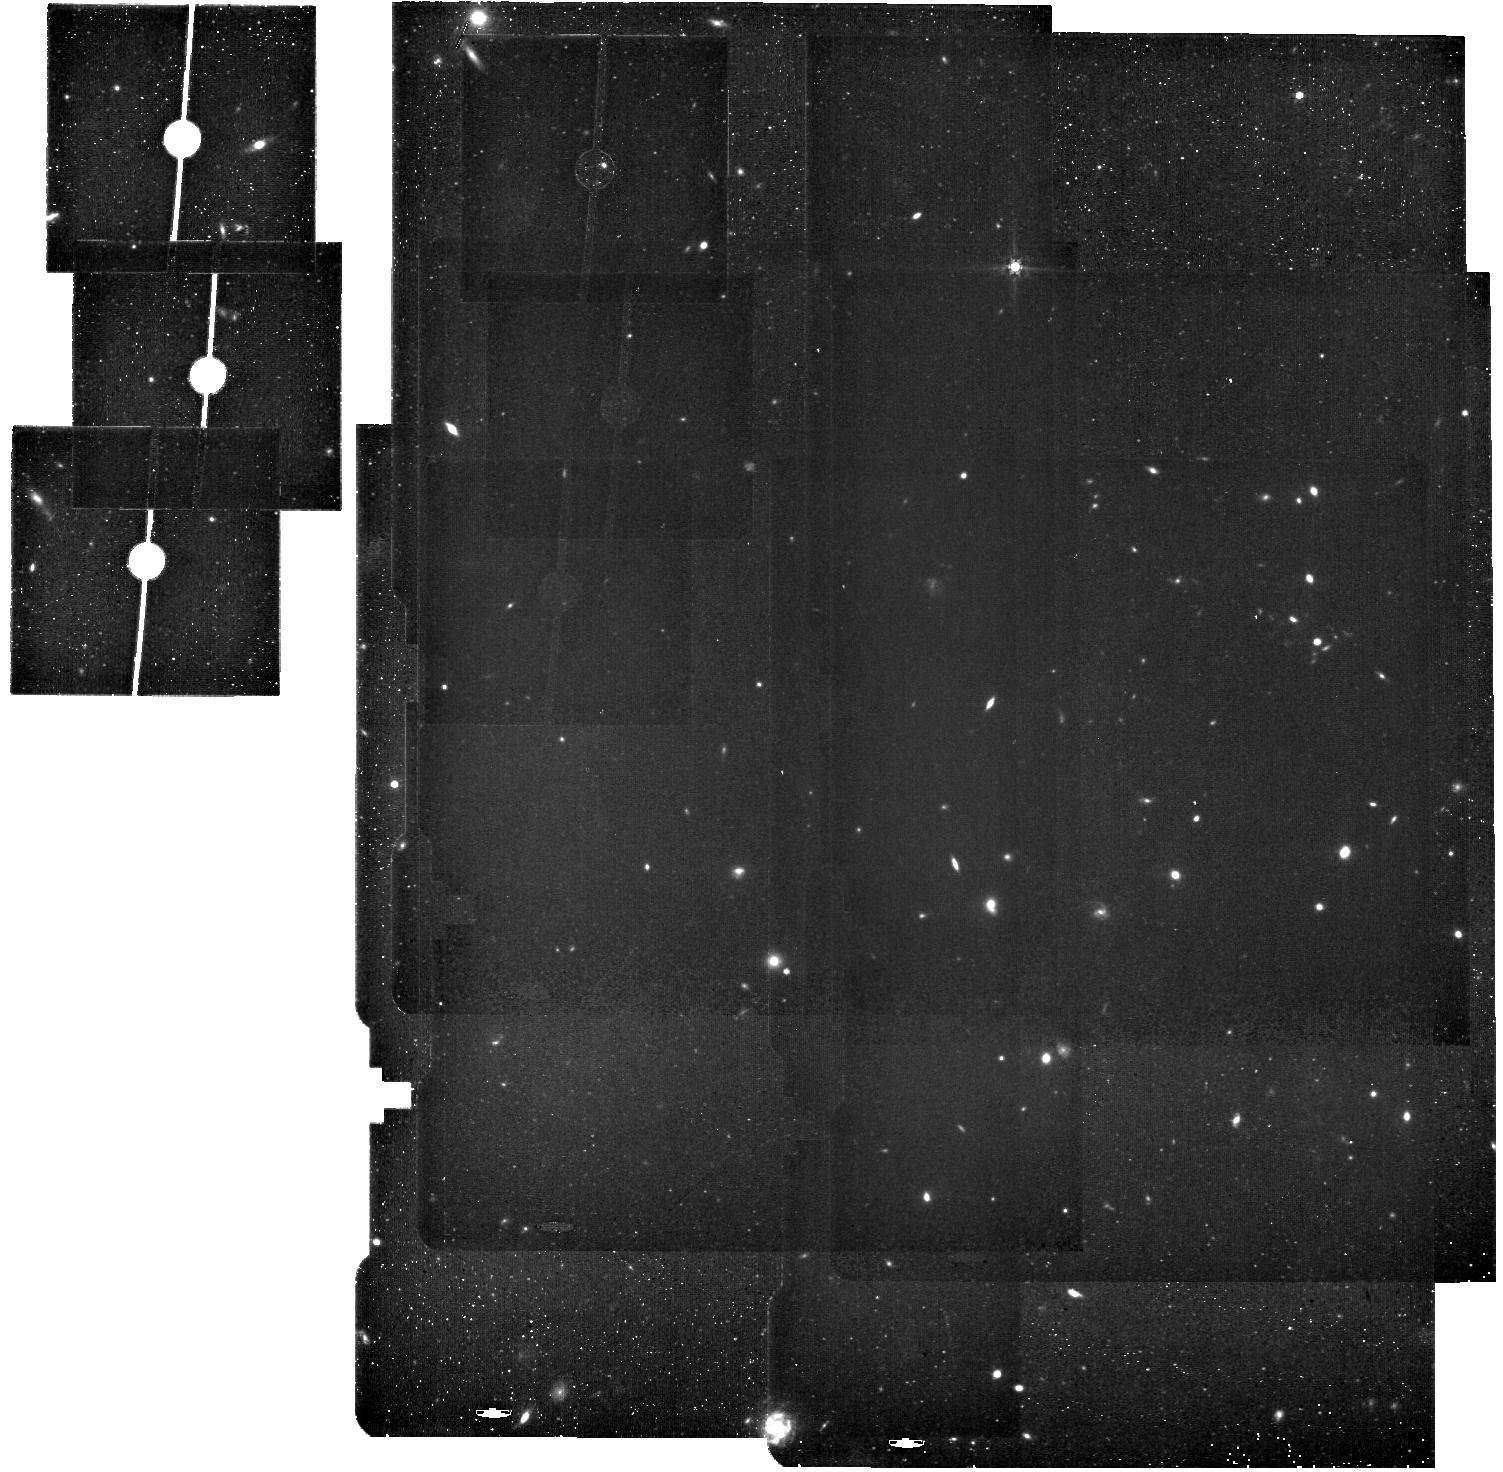
Target: JADES-Deep-Field. Instrument: MIRI. Filter: F560W. Exposure: 31 min. Observation ID: jw04540-o012_t001_miri_f560w

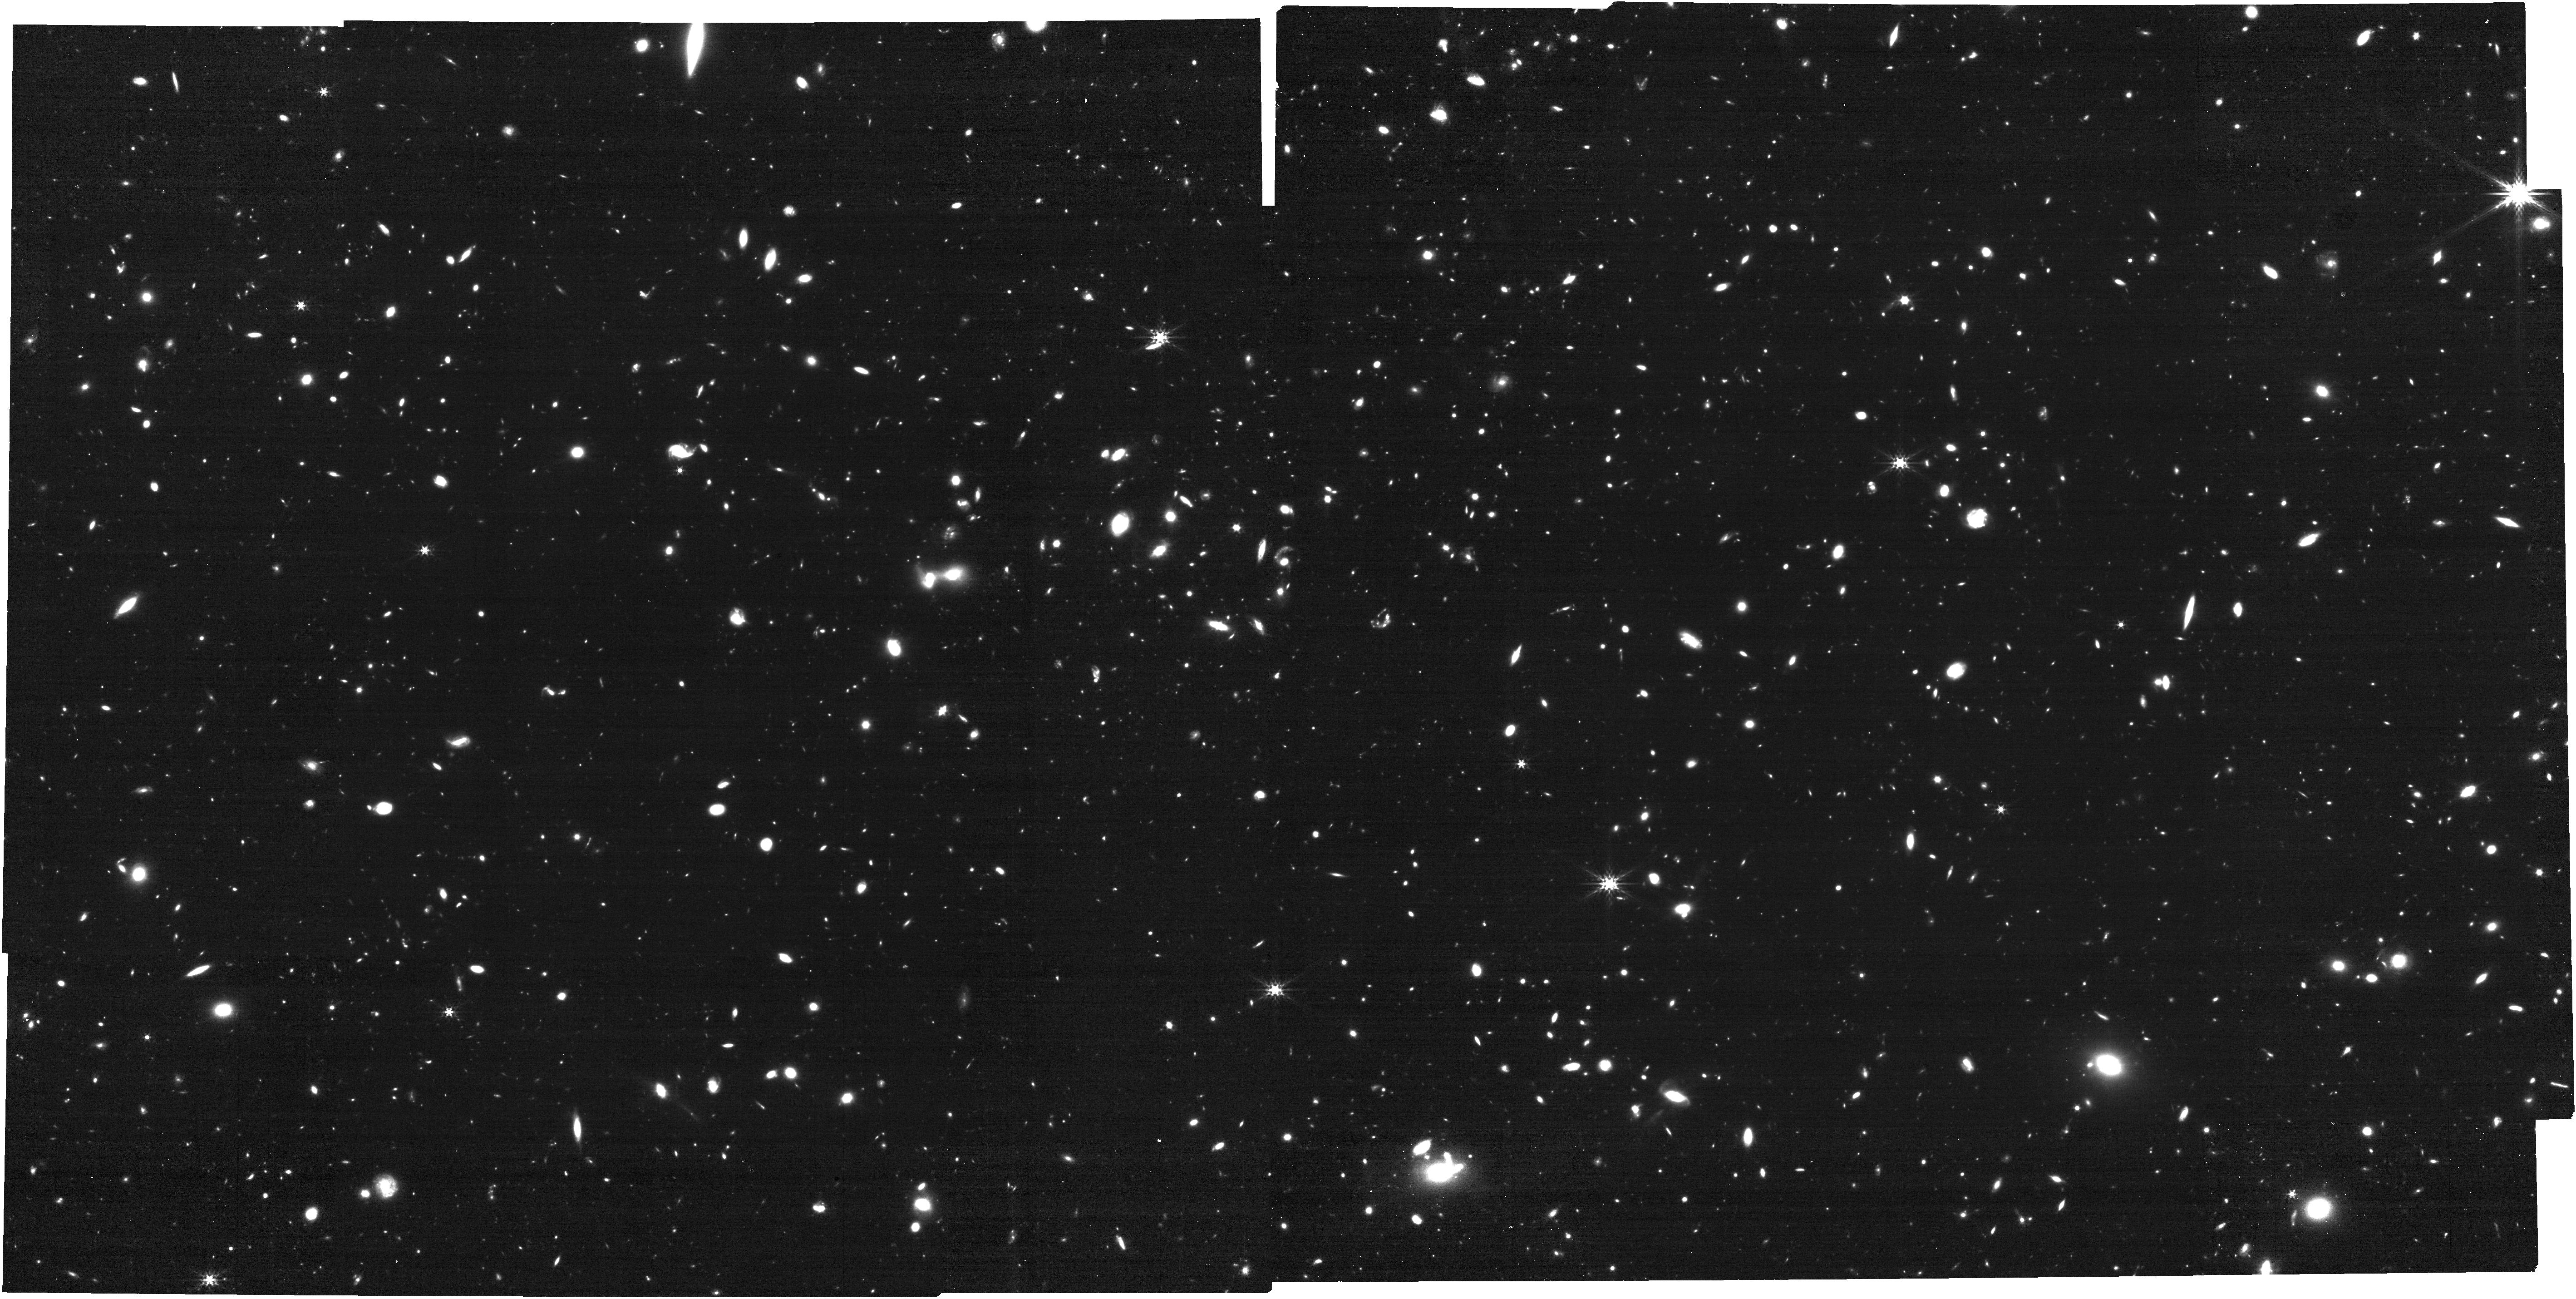
Target: JADES-Deep-Field. Instrument: NIRCAM. Filter: F356W. Exposure: 31 min. Observation ID: jw04540-o002_t001_nircam_clear-f356w

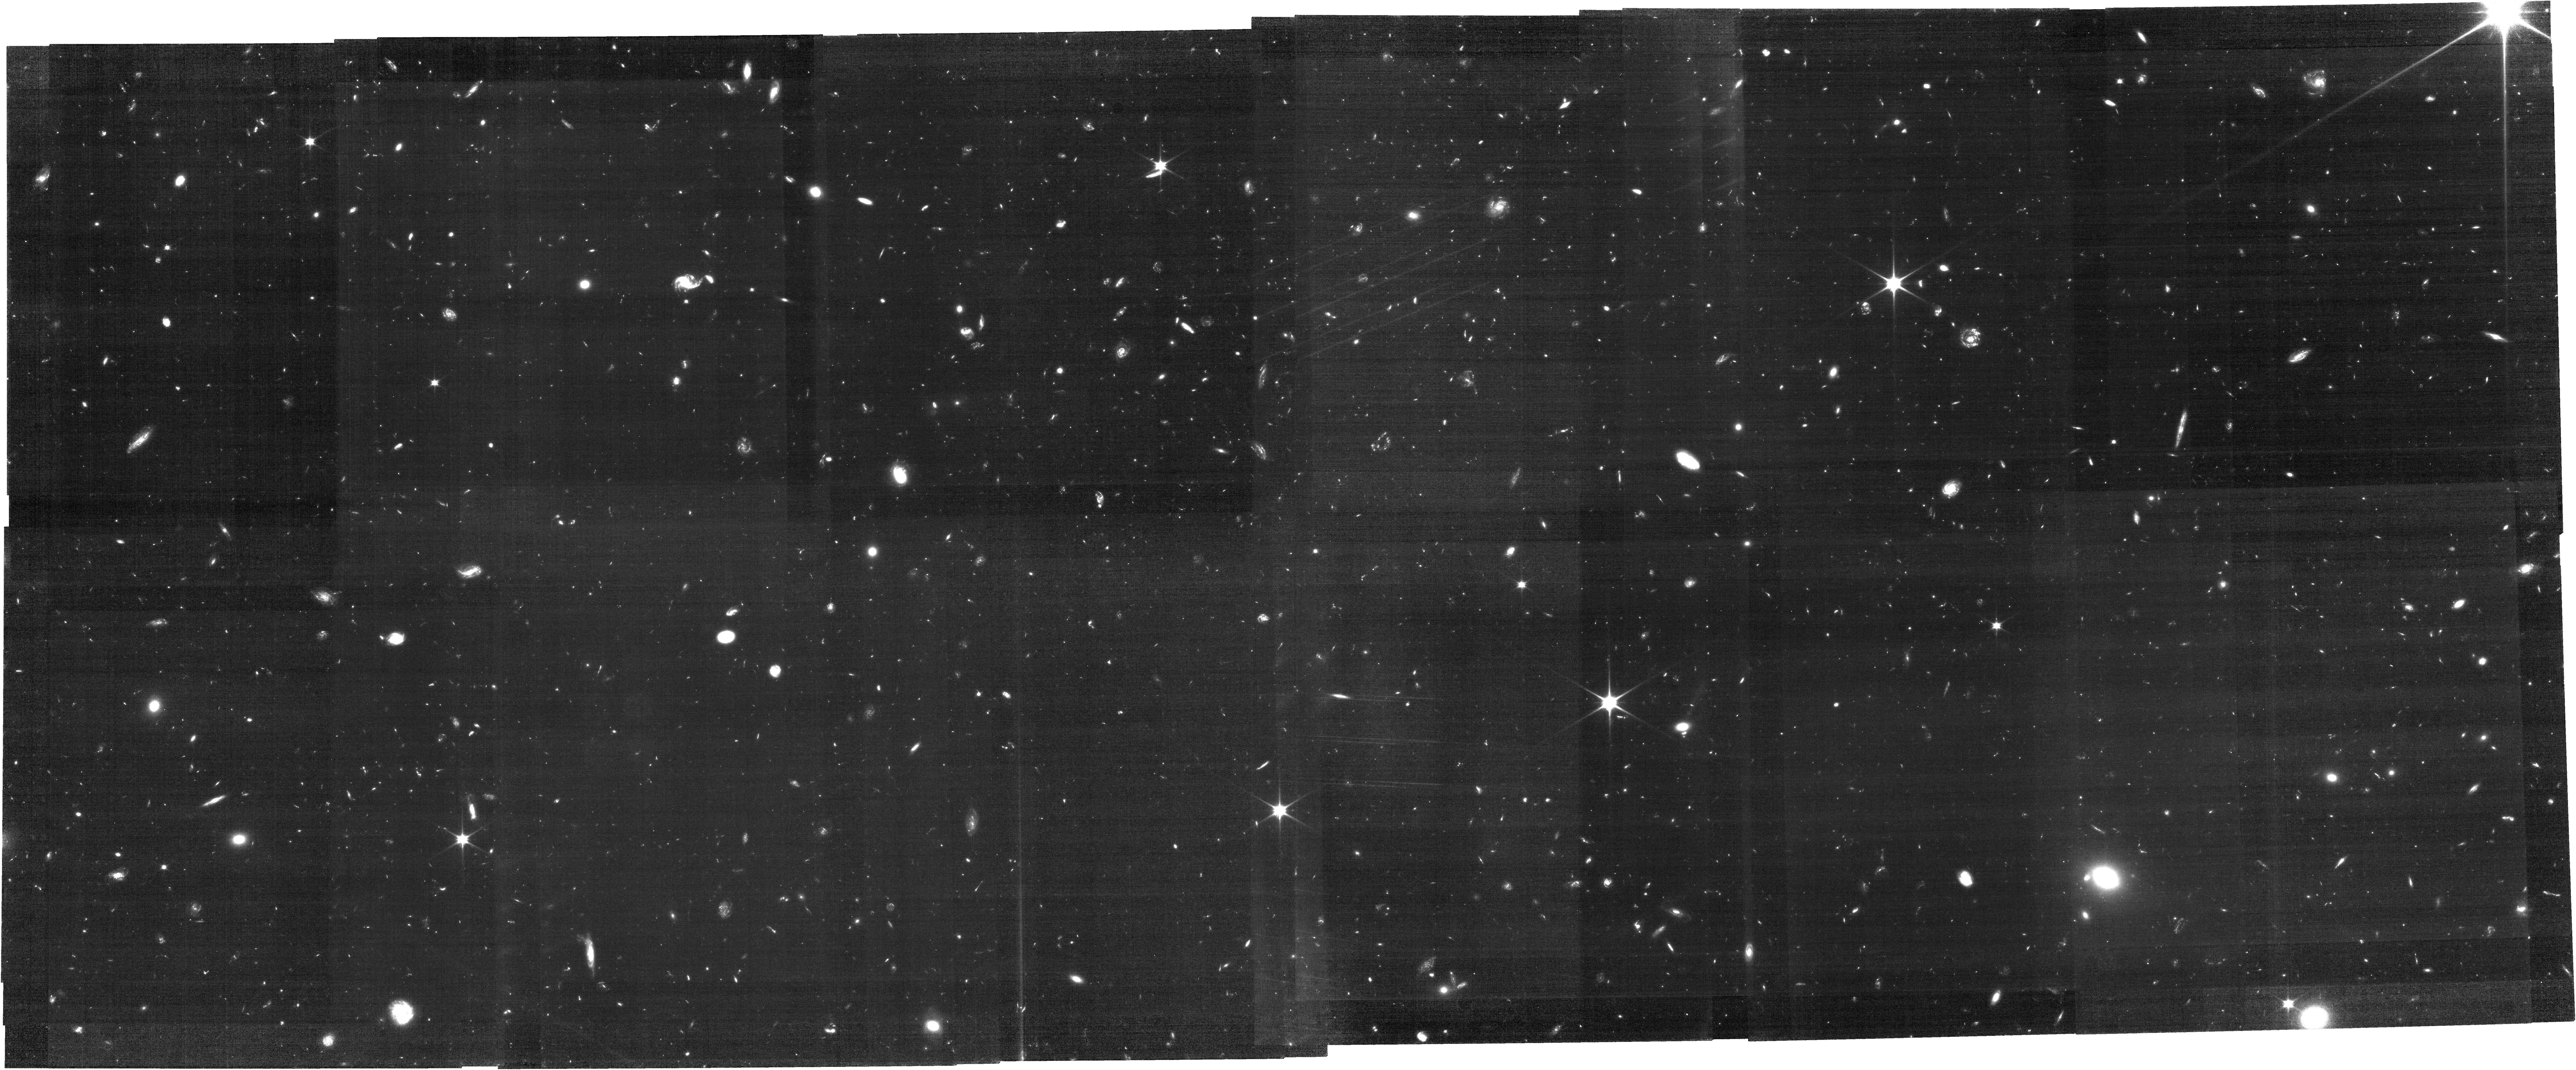
Target: JADES-Deep-Field. Instrument: NIRCAM. Filter: F070W. Exposure: 5.6 h. Observation ID: jw04540-o002_t001_nircam_clear-f070w

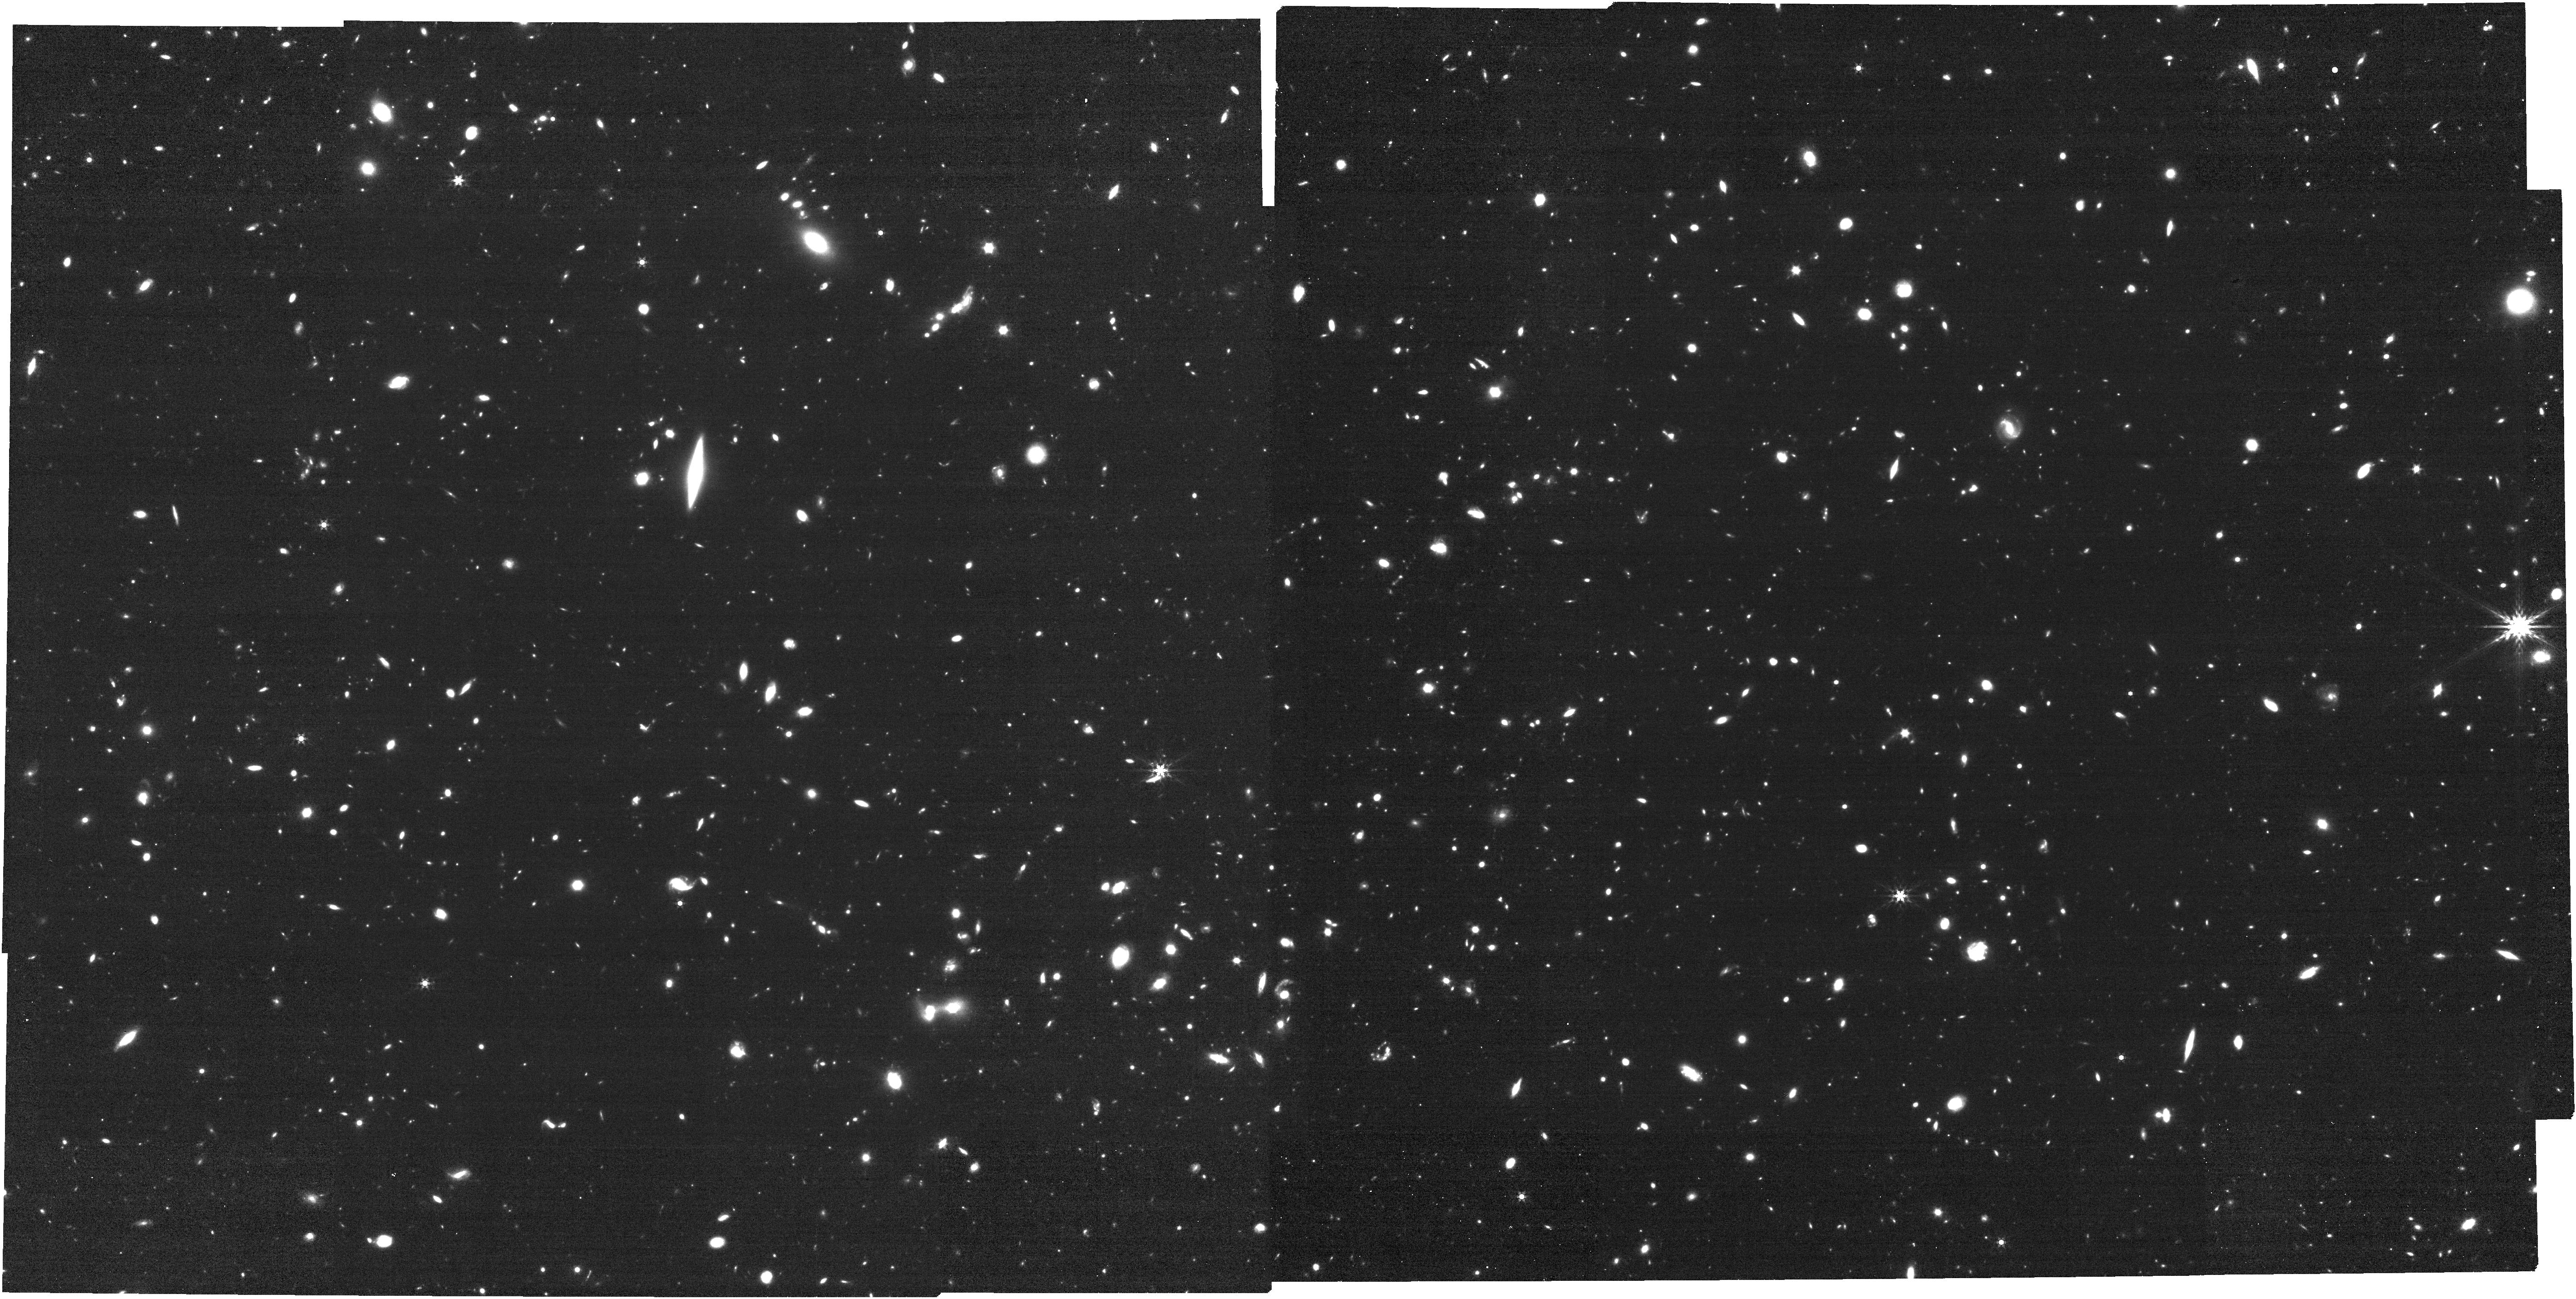
Target: JADES-Deep-Field. Instrument: NIRCAM. Filter: F444W. Exposure: 31 min. Observation ID: jw04540-o001_t001_nircam_clear-f444w

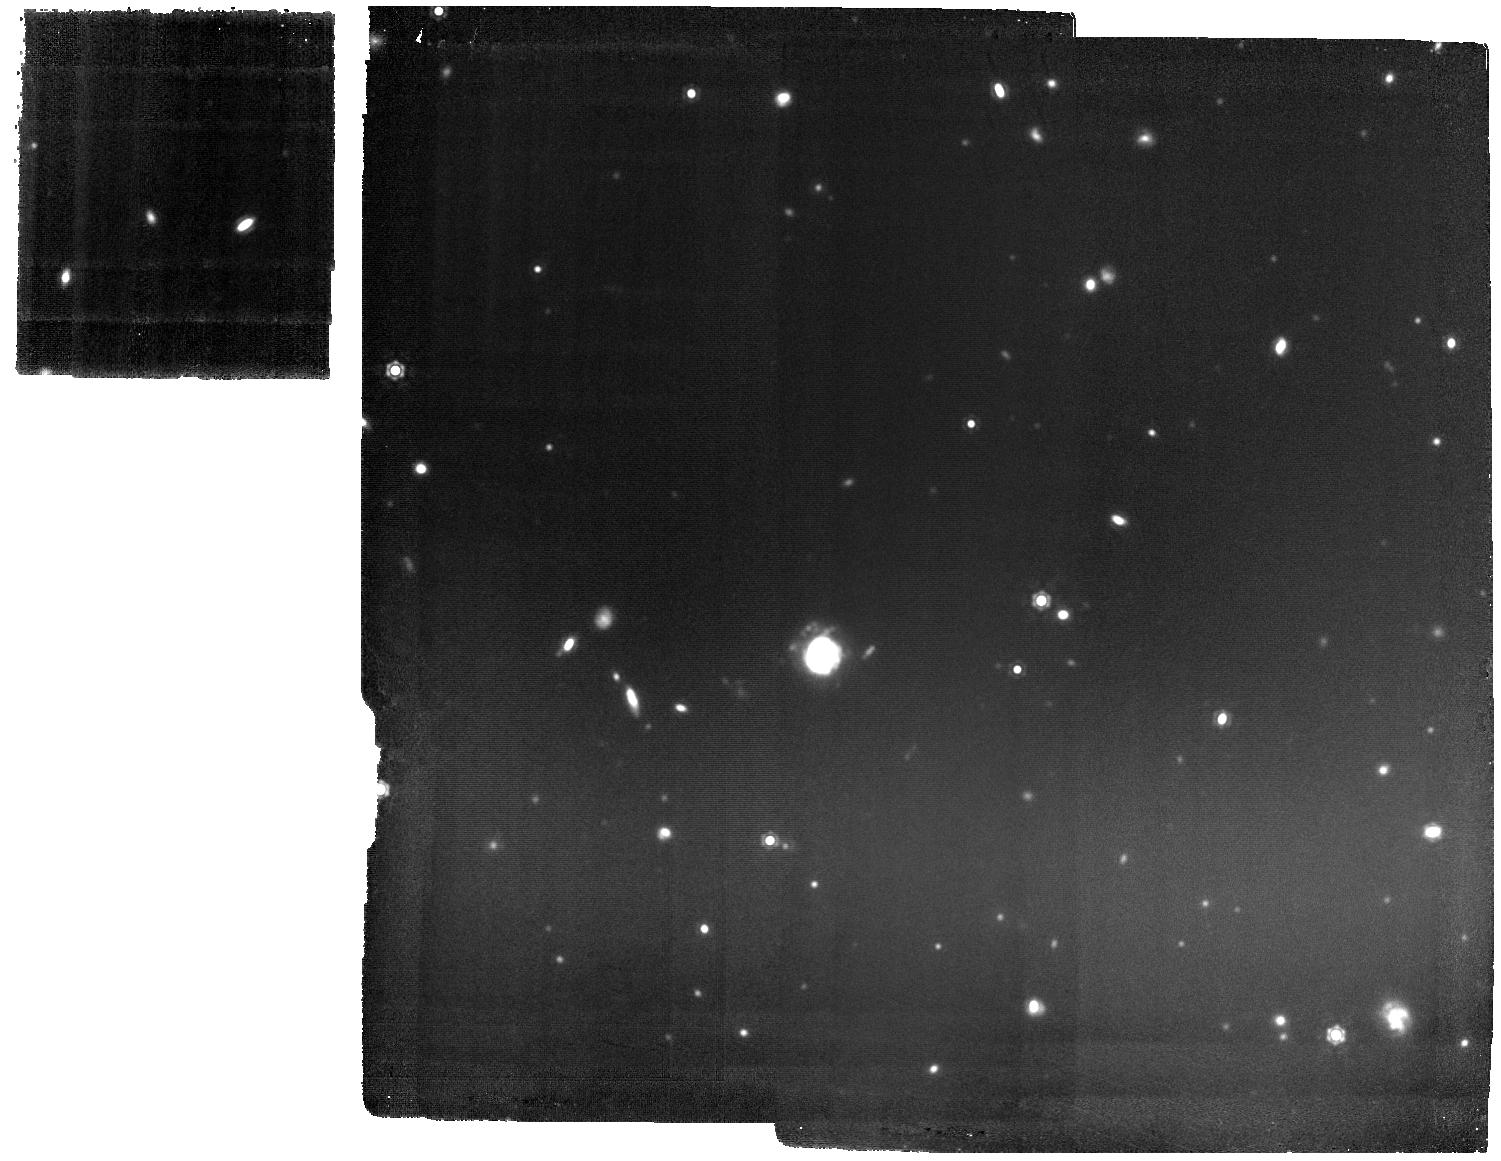
Target: JADES-Deep-Field. Instrument: MIRI. Filter: F1500W. Exposure: 4 h. Observation ID: jw04540-o001_t001_miri_f1500w

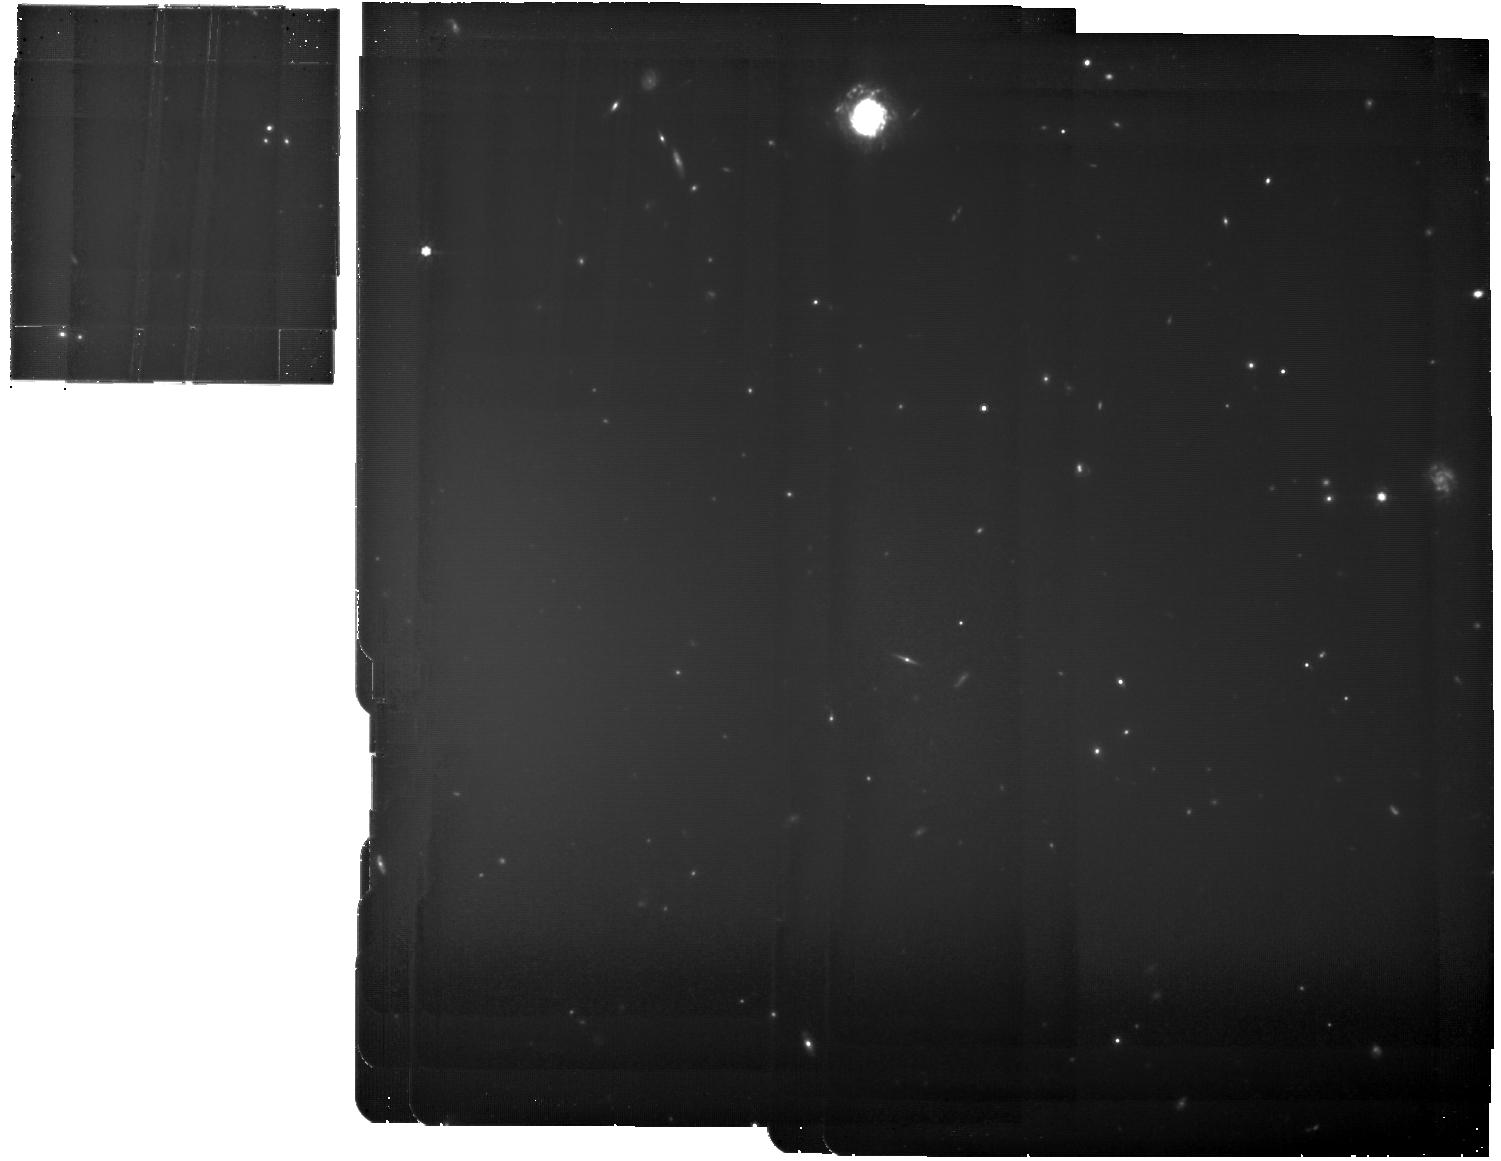
Target: JADES-Deep-Field. Instrument: MIRI. Filter: F770W. Exposure: 2.8 h. Observation ID: jw04540-o002_t001_miri_f770w

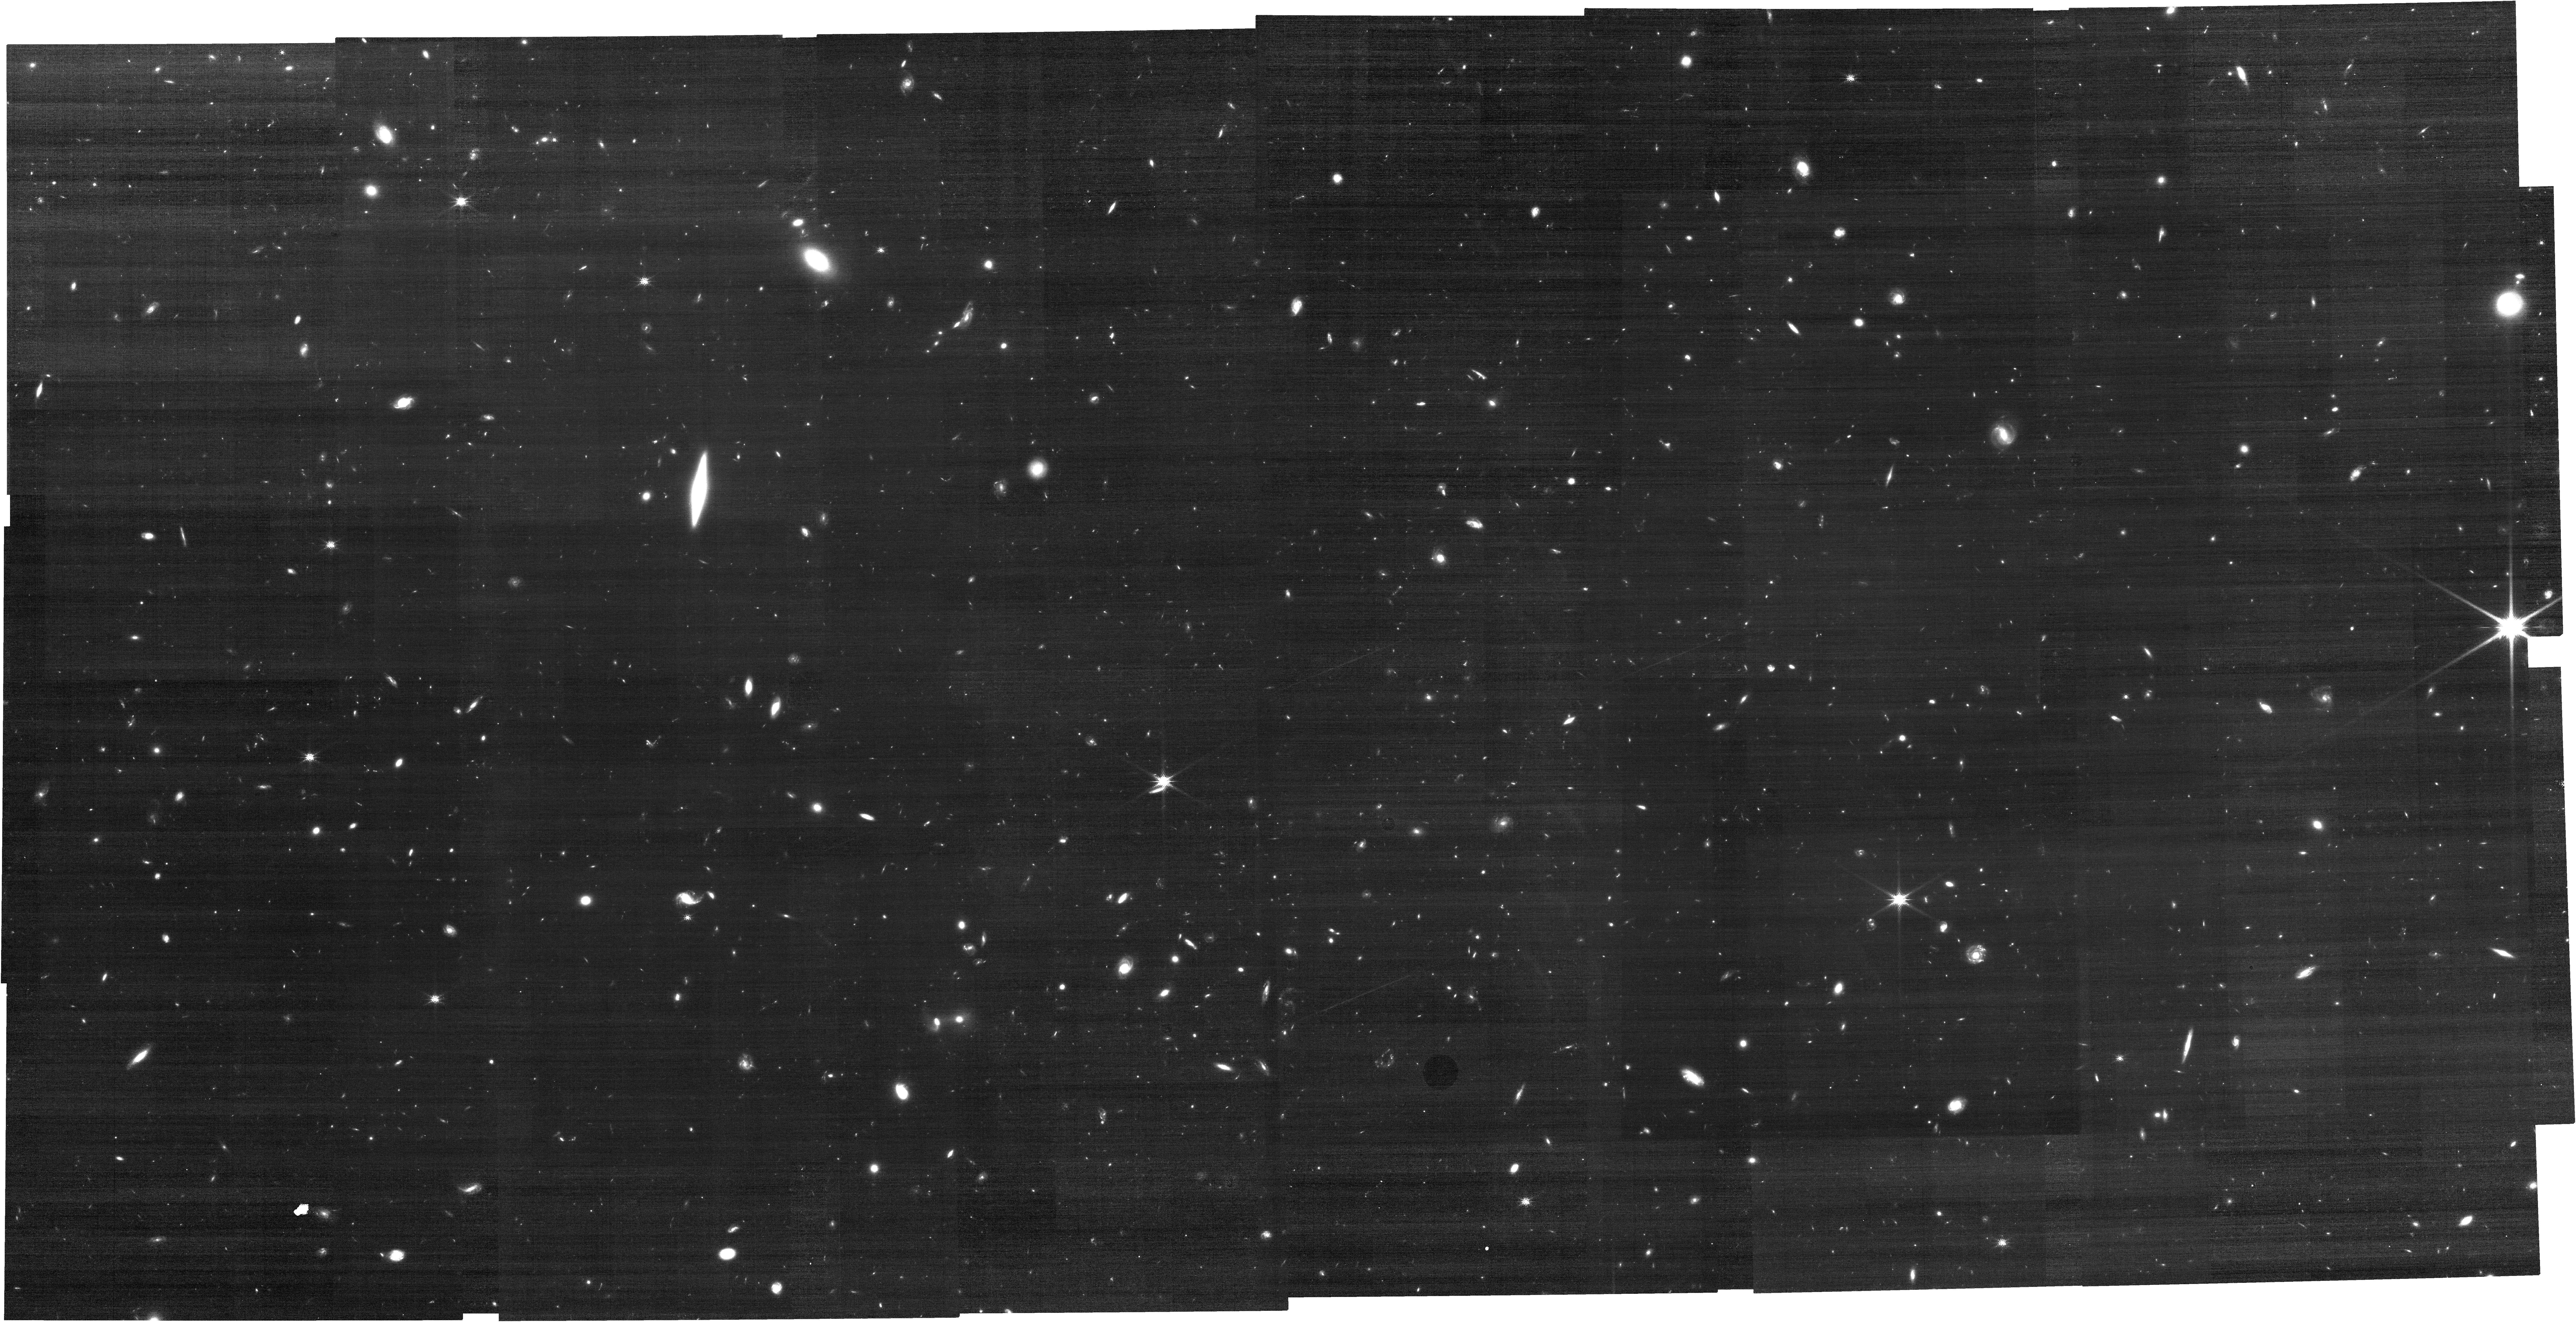
Target: JADES-Deep-Field. Instrument: NIRCAM. Filter: F150W. Exposure: 31 min. Observation ID: jw04540-o001_t001_nircam_clear-f150w

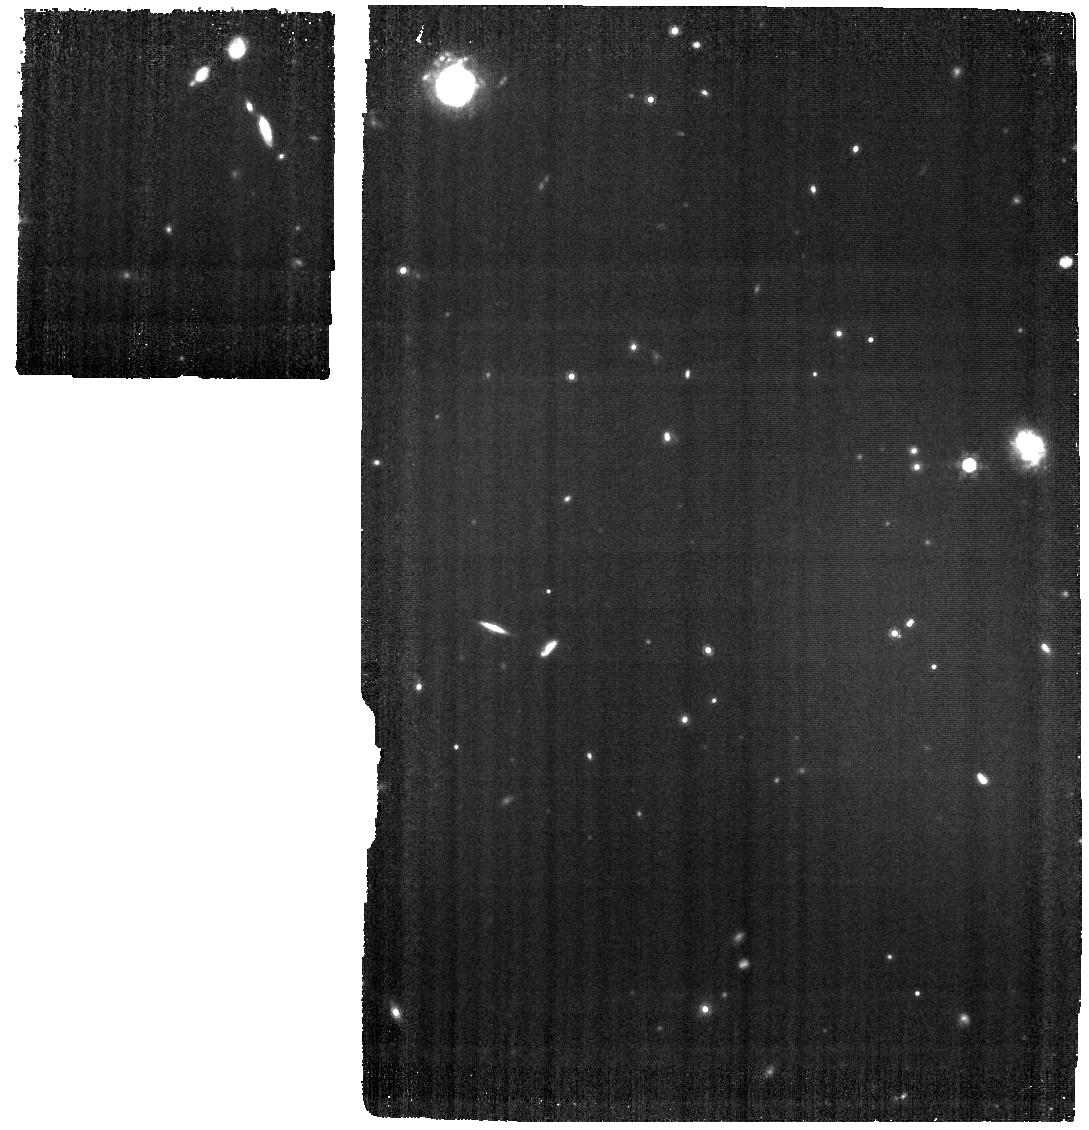
Target: JADES-Deep-Field. Instrument: MIRI. Filter: F1000W. Exposure: 1.4 h. Observation ID: jw04540-o002_t001_miri_f1000w

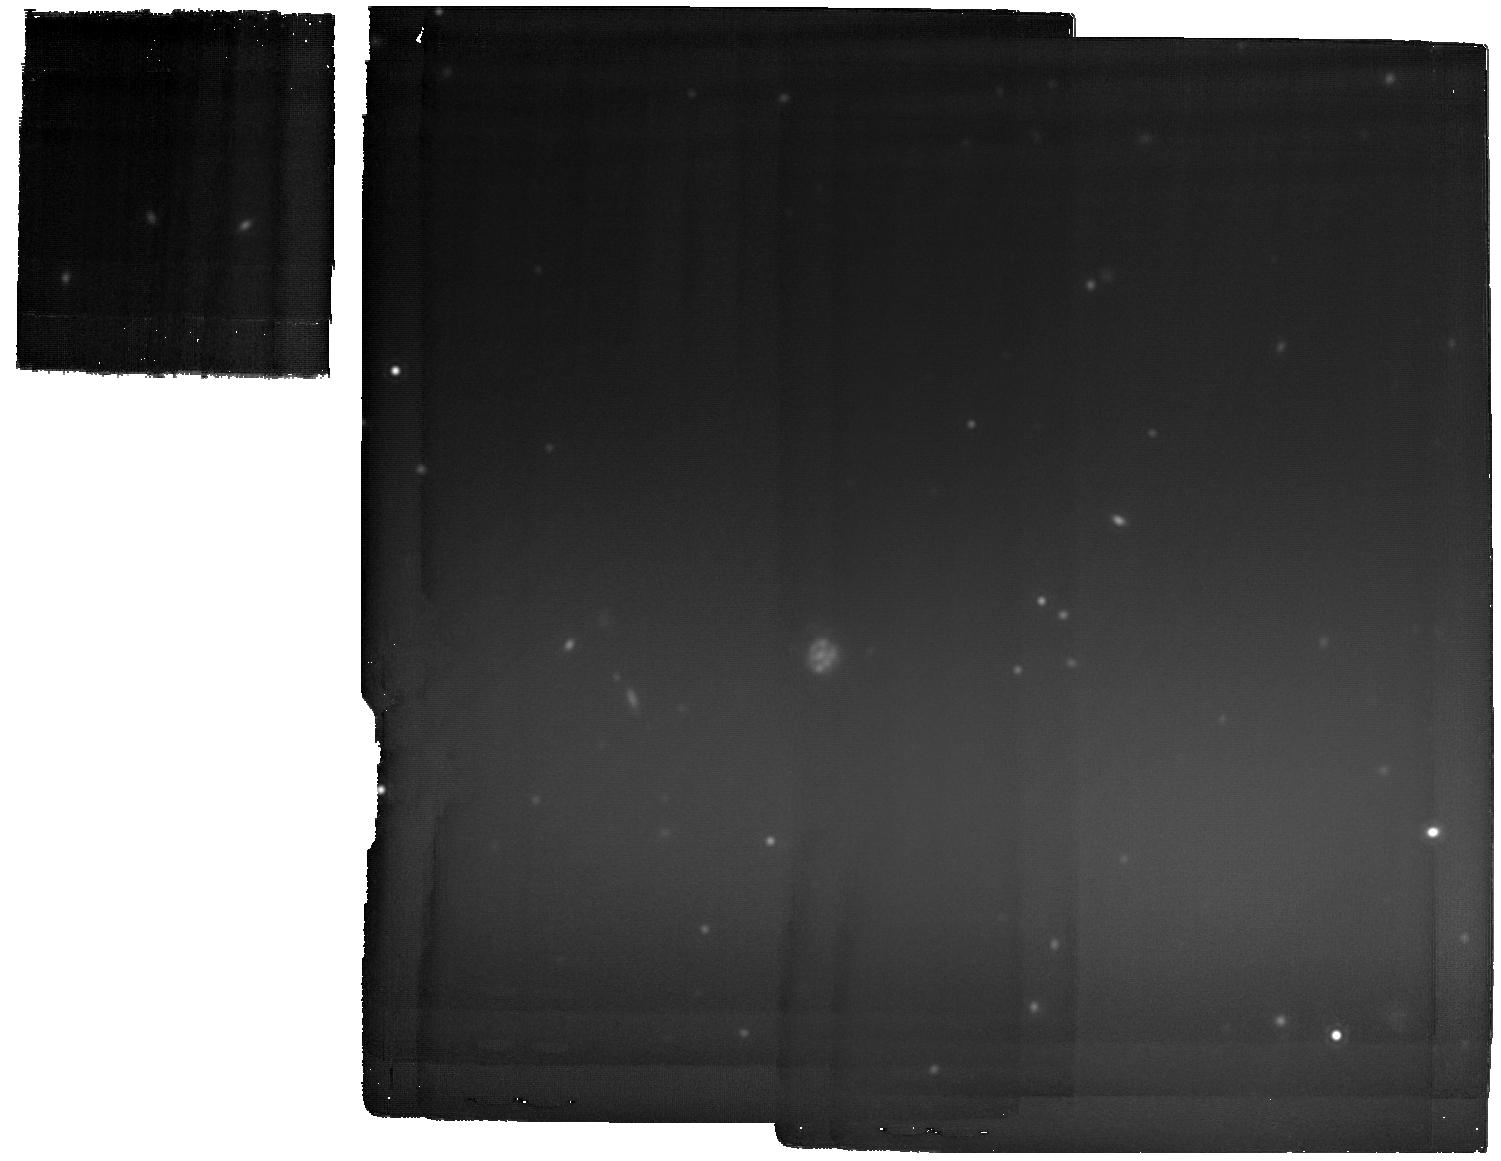
Target: JADES-Deep-Field. Instrument: MIRI. Filter: F2100W. Exposure: 4.1 h. Observation ID: jw04540-o001_t001_miri_f2100w

Deep NIRCam grism observations in the 1210 parallel field (PI: Eisenstein, Daniel J.)

We will conduct deep NIRCam grism spectroscopy in F322W2, F356W and F444W, yielding coverage of the full 3-5 micron spectra of the full footprint of the very deep 14-band NIRCam imaging field from programs 1210 and 3215 in GOODS-S These grism data will provide hundreds of 3.5<z<9 spectroscopic redshifts and identify large-scale structures in this legacy field. We will study the velocity fields of the resolved galaxies and the velocity dispersions of the compact galaxies, using the deep imaging to define the undispersed images in the emission lines and break the velocity-morphology degeneracy. We will measure the line fluxes without slit losses and use the ratios of H$\alpha$, H$\beta$, and [OIII] 5007 to measure ISM conditions and dust extinction in these galaxies. Pairing the spectroscopic redshifts and emission line fluxes with the many-band imaging will allow detailed modeling of the spectral energy distributions of the galaxies, with implications for stellar masses and star formation histories. Observations in the SW arm will add F070W imaging to this field, better isolating z=5-6 dropout galaxies whose rest-UV selection can be compared to the rest-optical emission line selection. Coordinated parallels of five-band imaging with MIRI will open a new deep region for the study of galaxy masses and AGN at z>4.